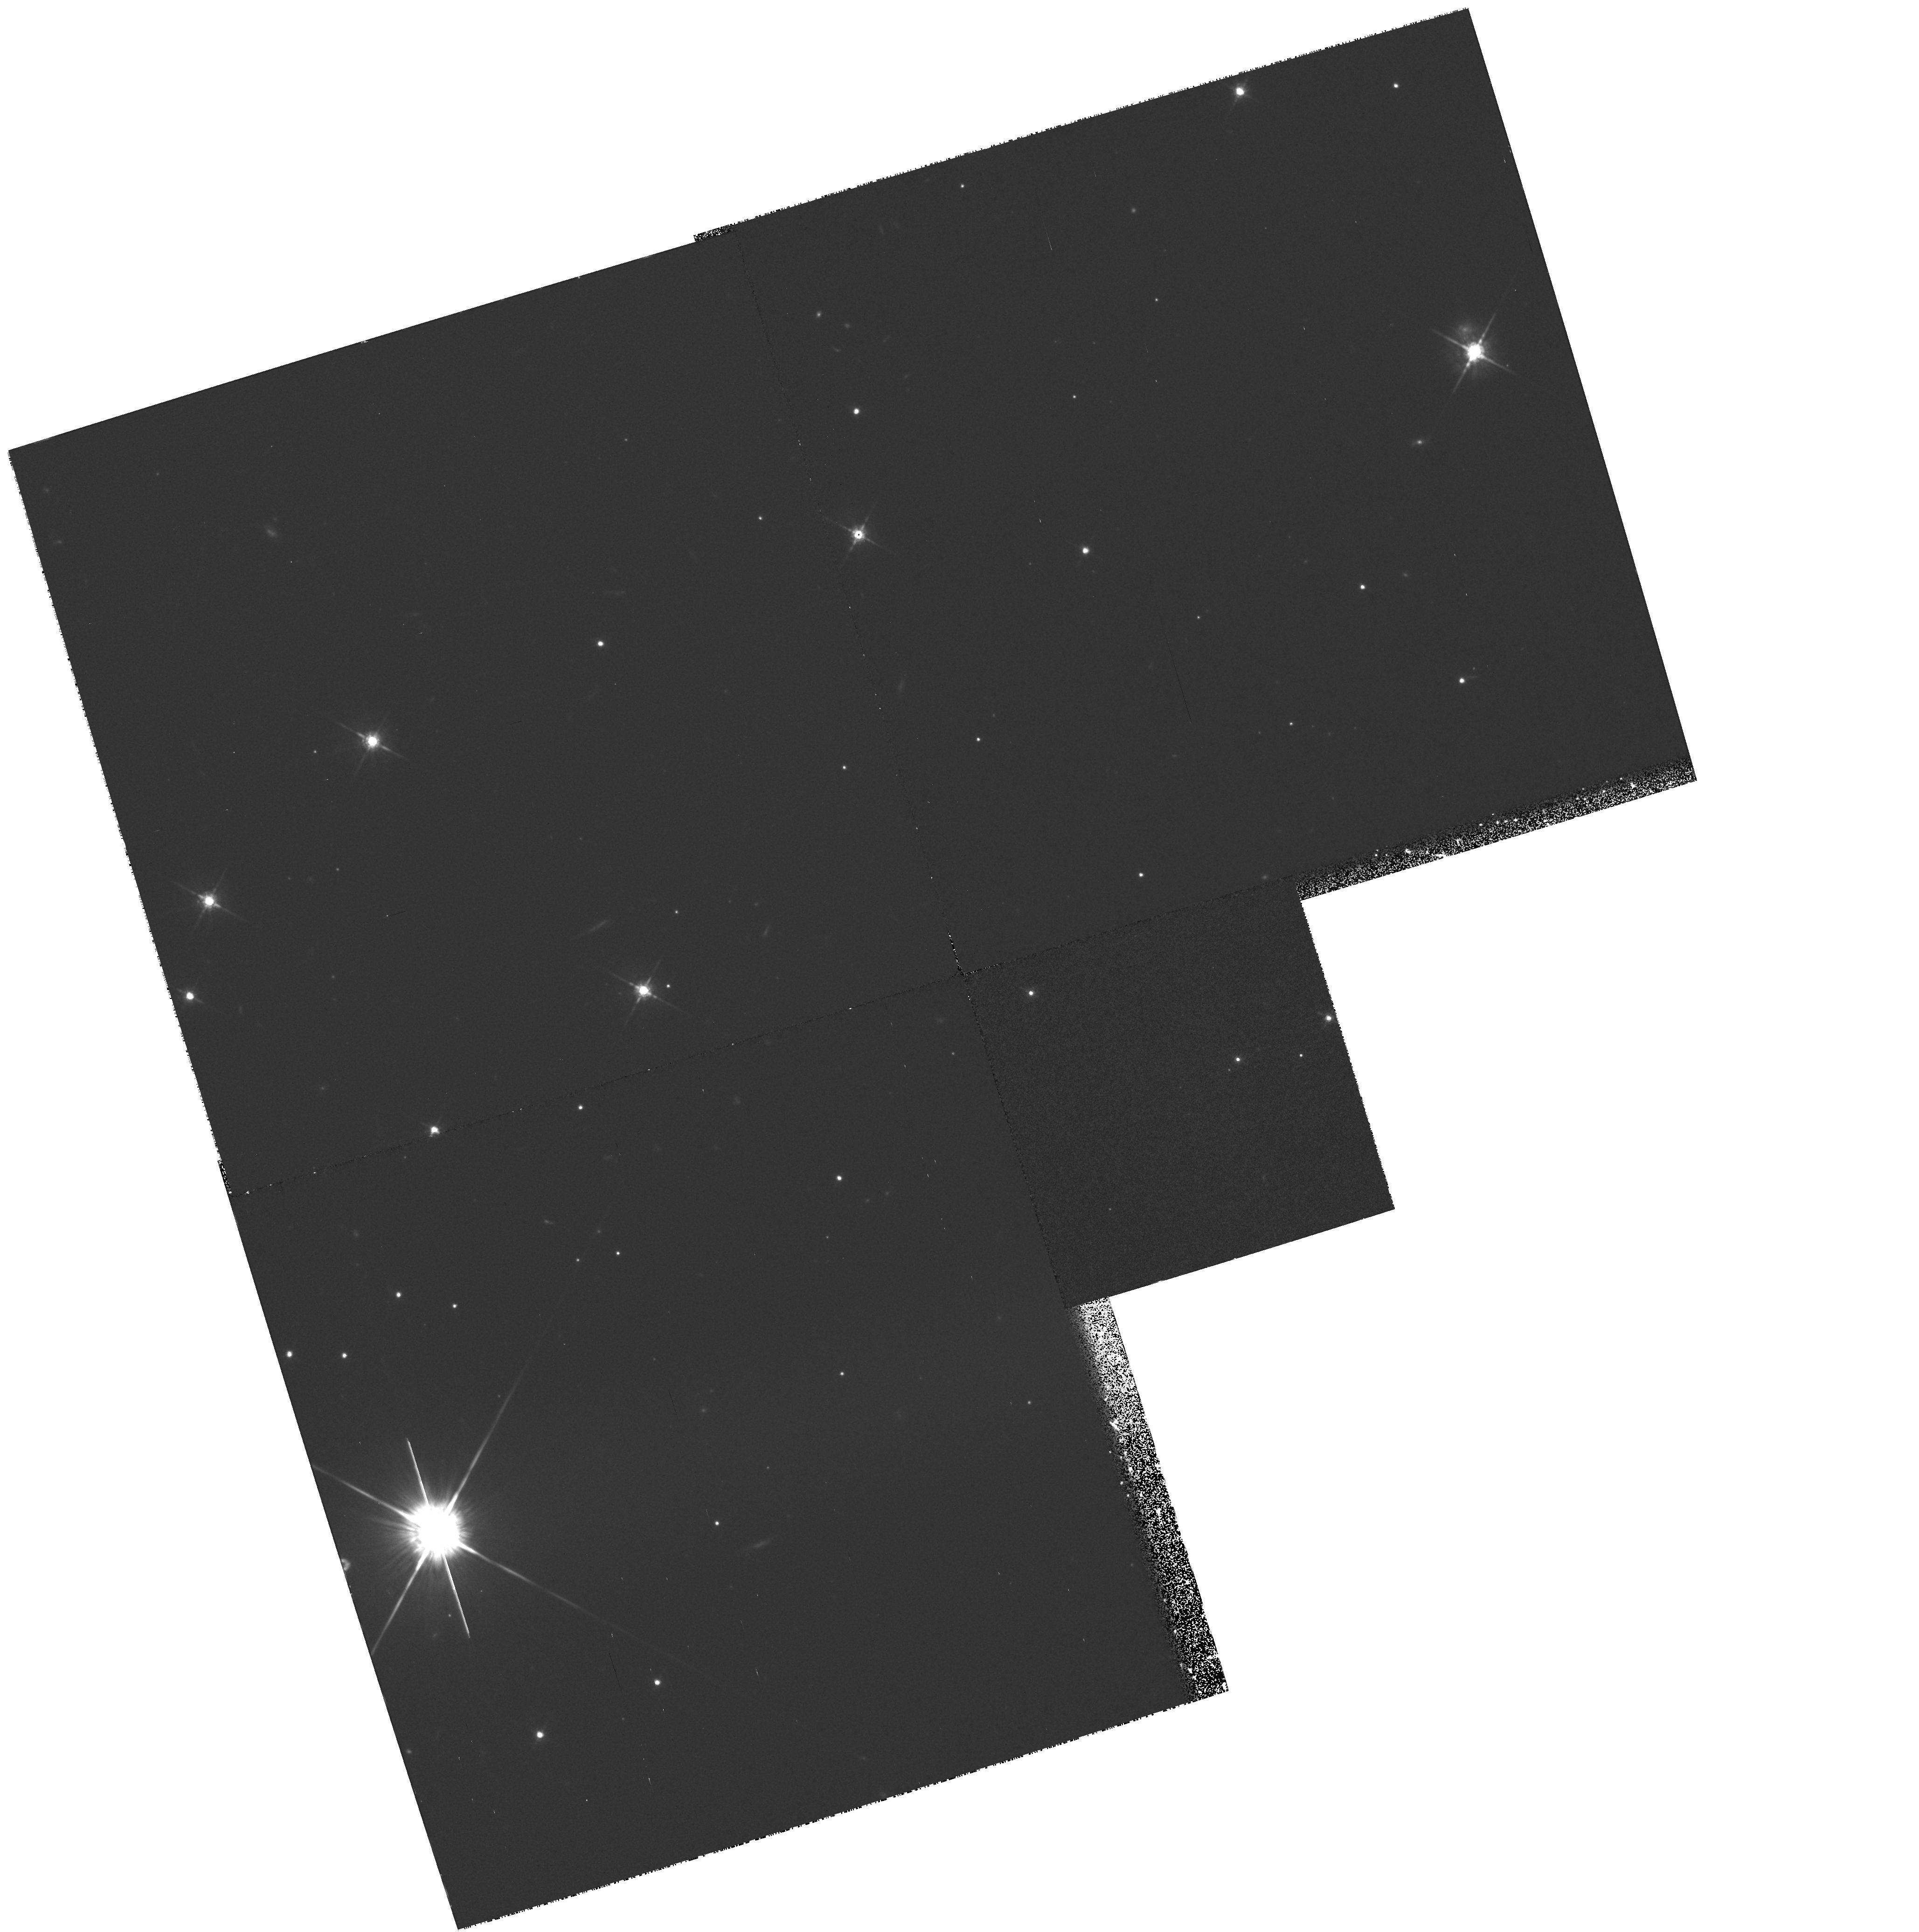
Target: PSRJ2051-0827. Instrument: WFPC2/PC. Filter: F675W. Exposure: 35 min. Observation ID: hst_6836_07_wfpc2_pc_f675w_u42407

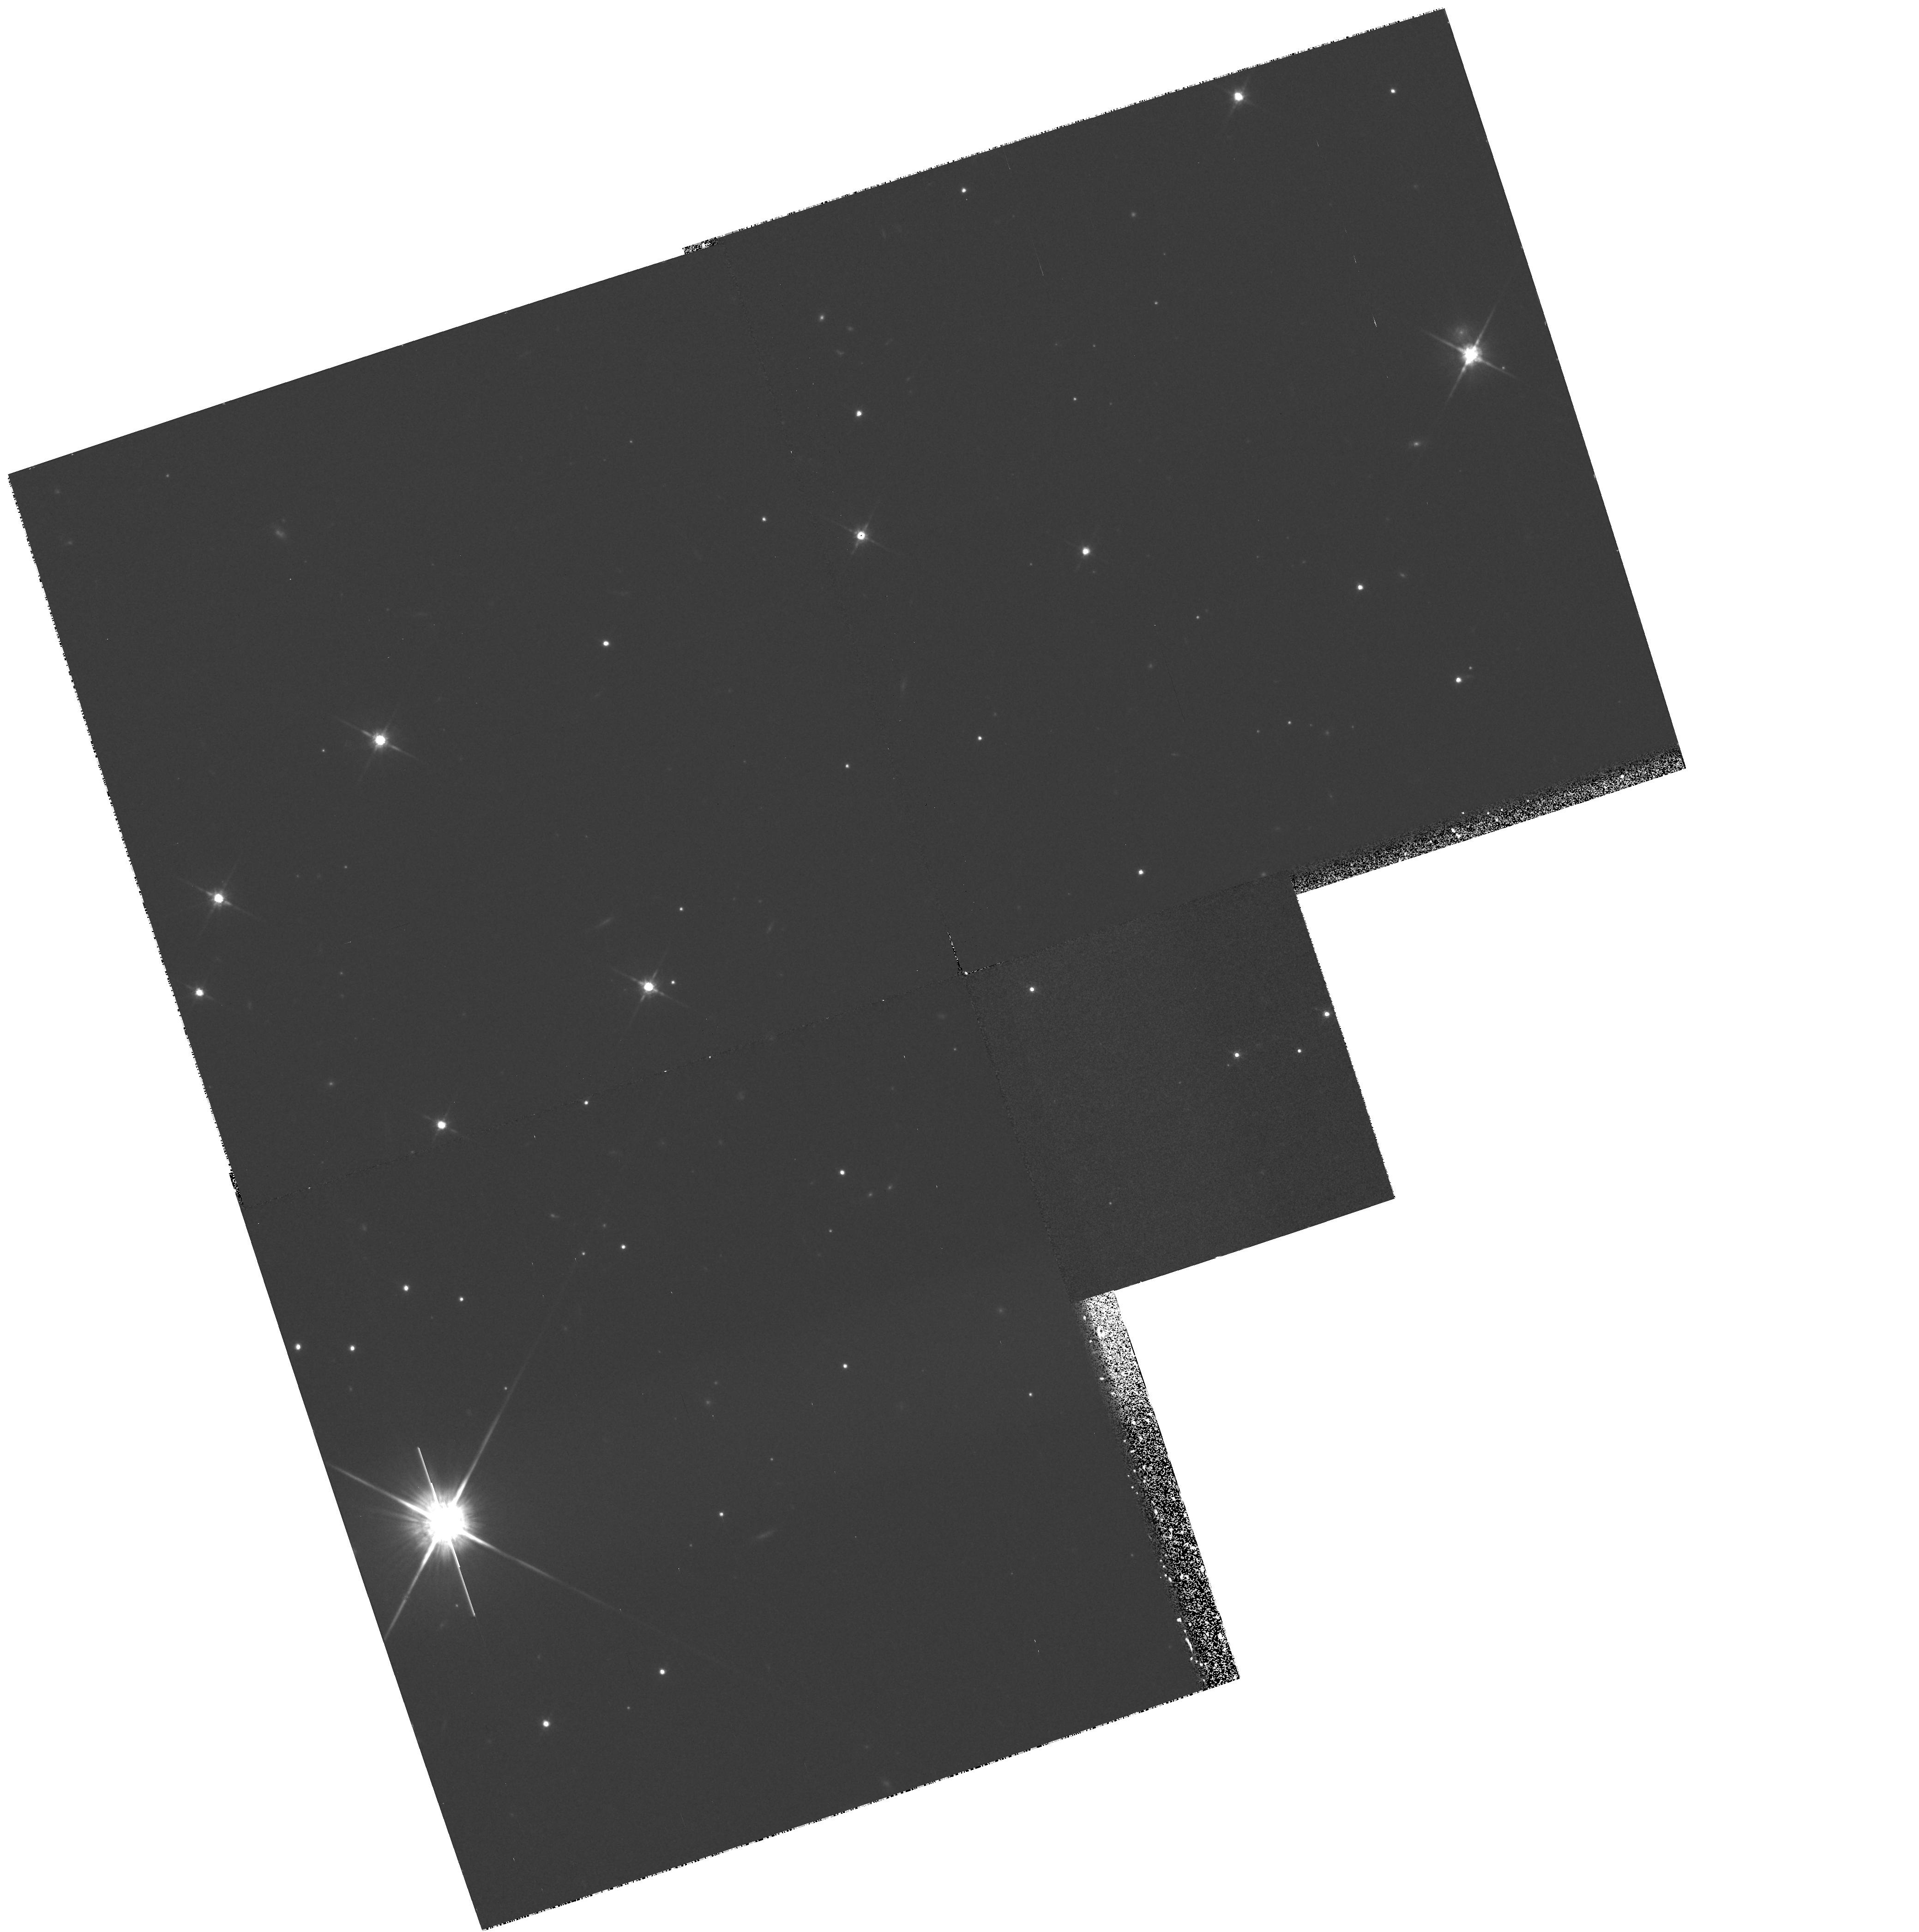
Target: PSRJ2051-0827. Instrument: WFPC2/PC. Filter: F814W. Exposure: 35 min. Observation ID: hst_6836_02_wfpc2_pc_f814w_u42402

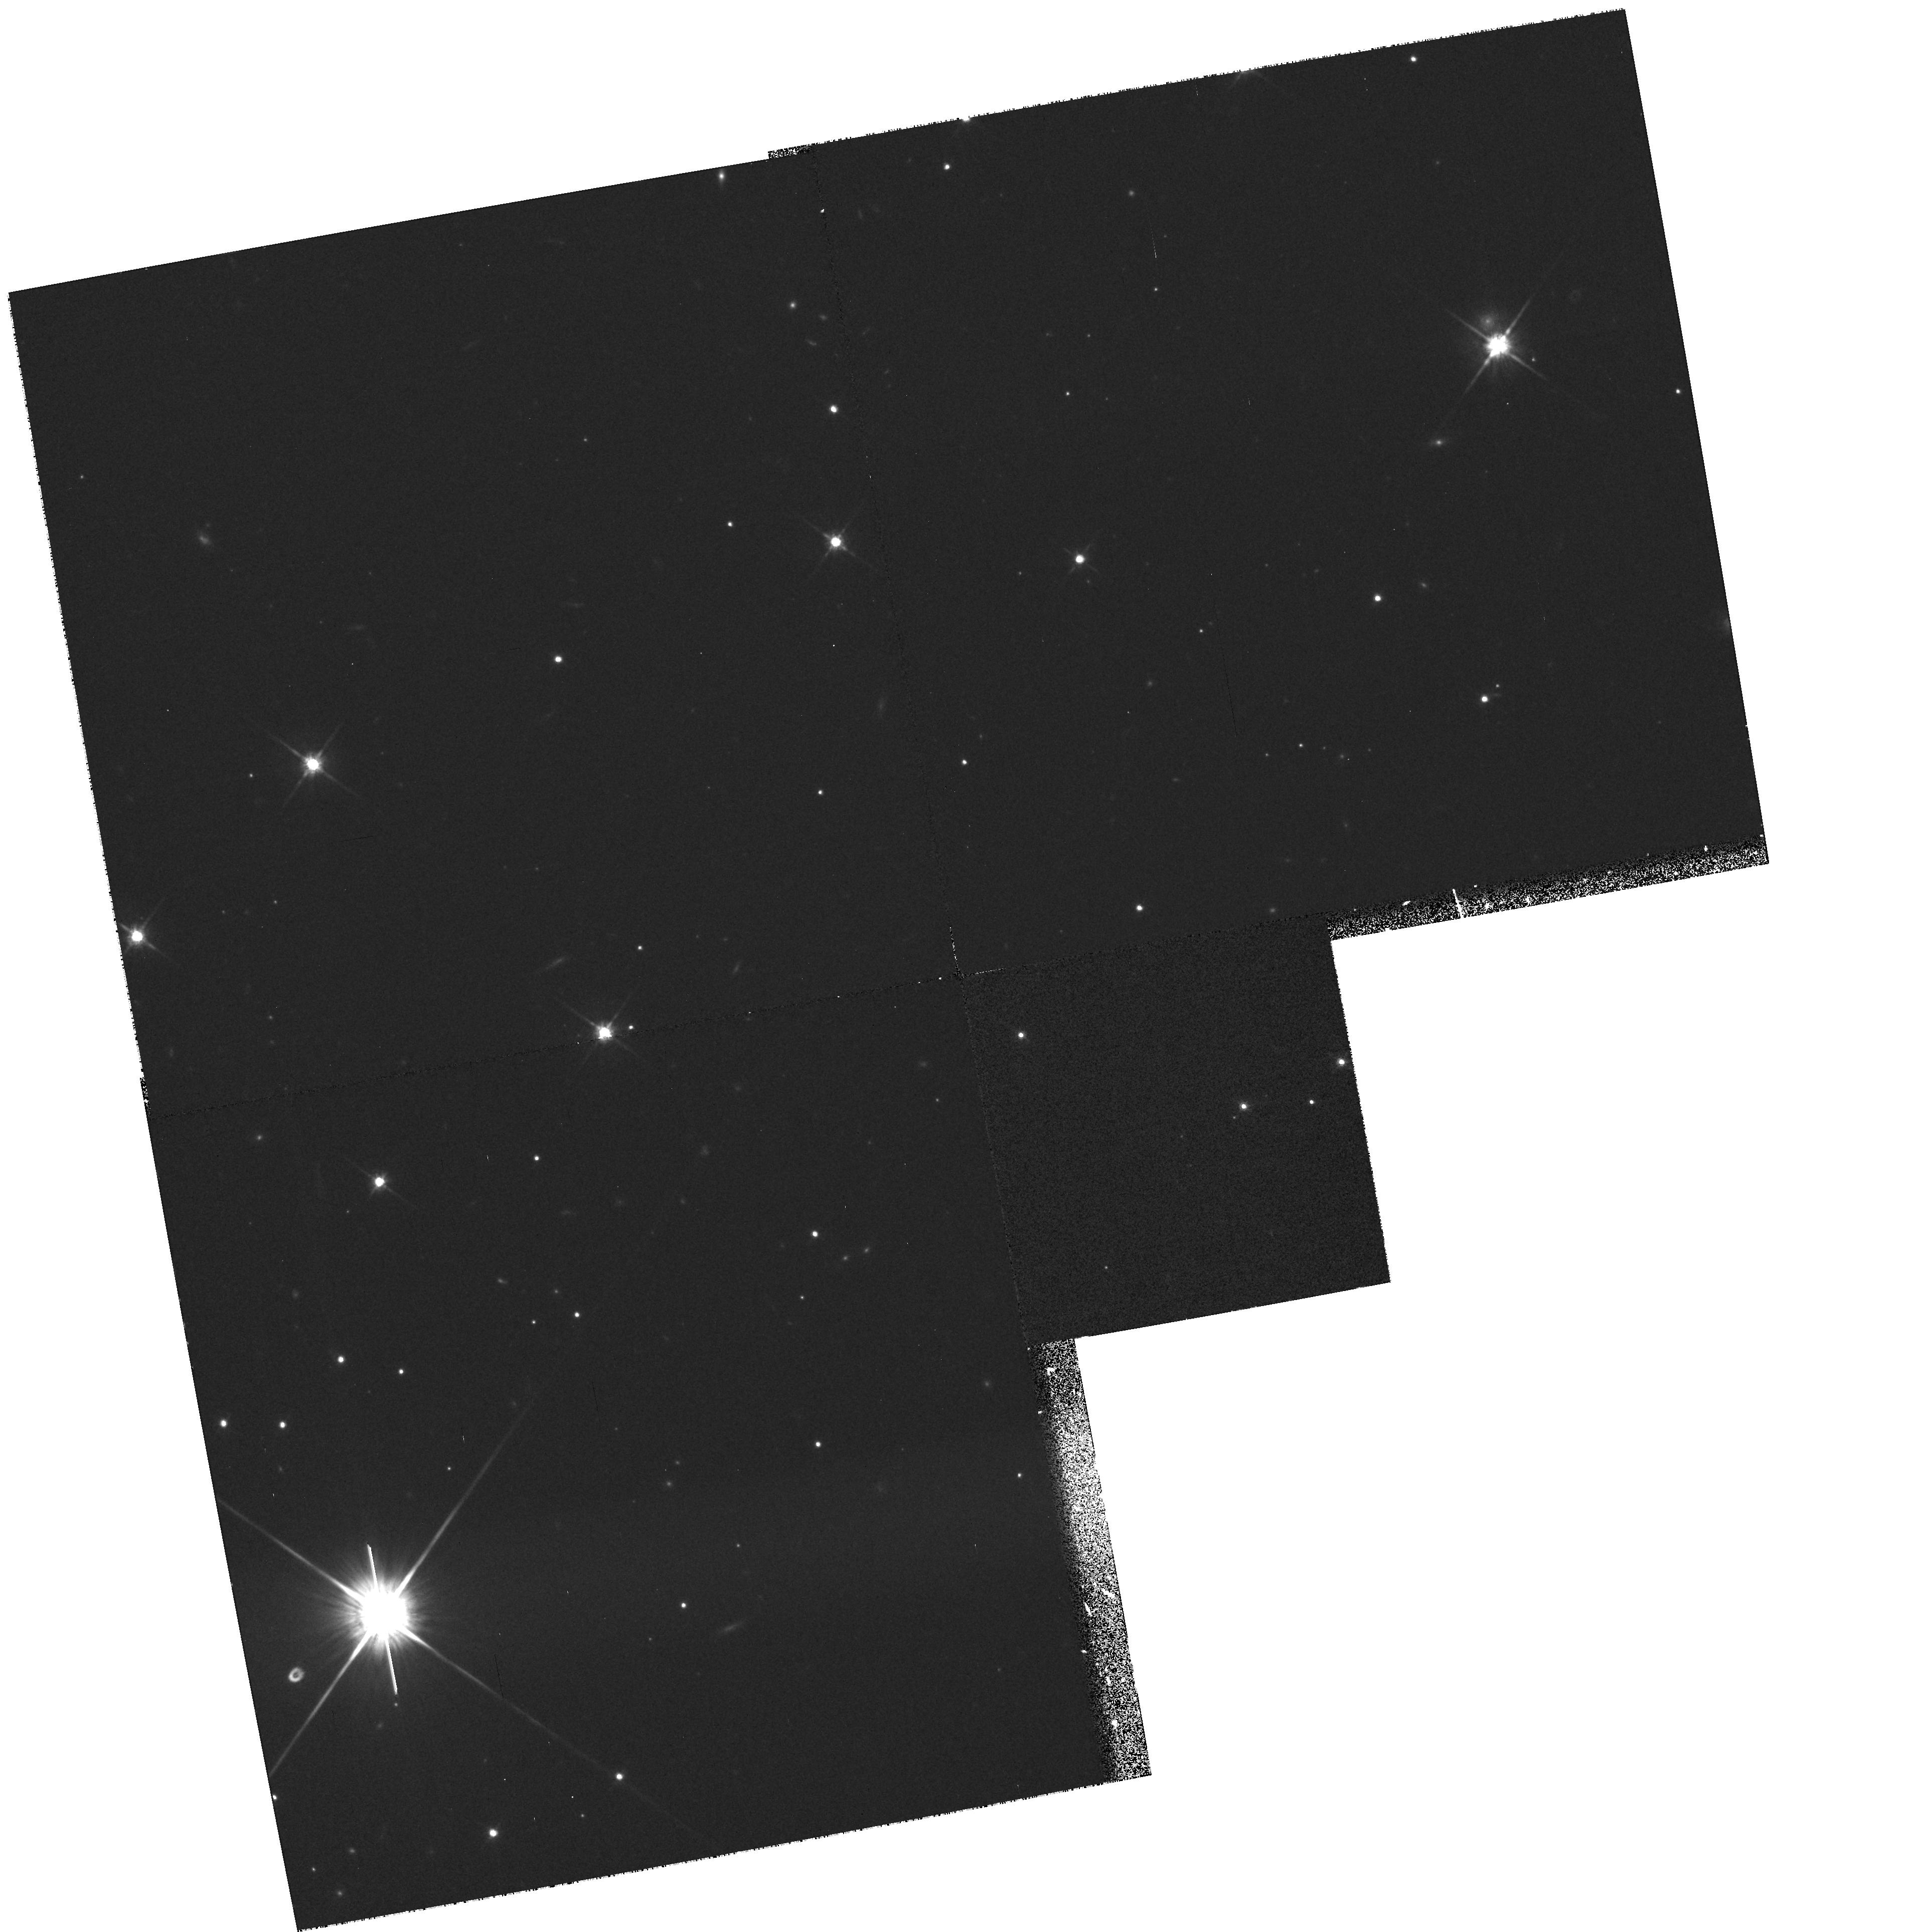
Target: PSRJ2051-0827. Instrument: WFPC2/PC. Filter: F814W. Exposure: 35 min. Observation ID: hst_6836_04_wfpc2_pc_f814w_u42404

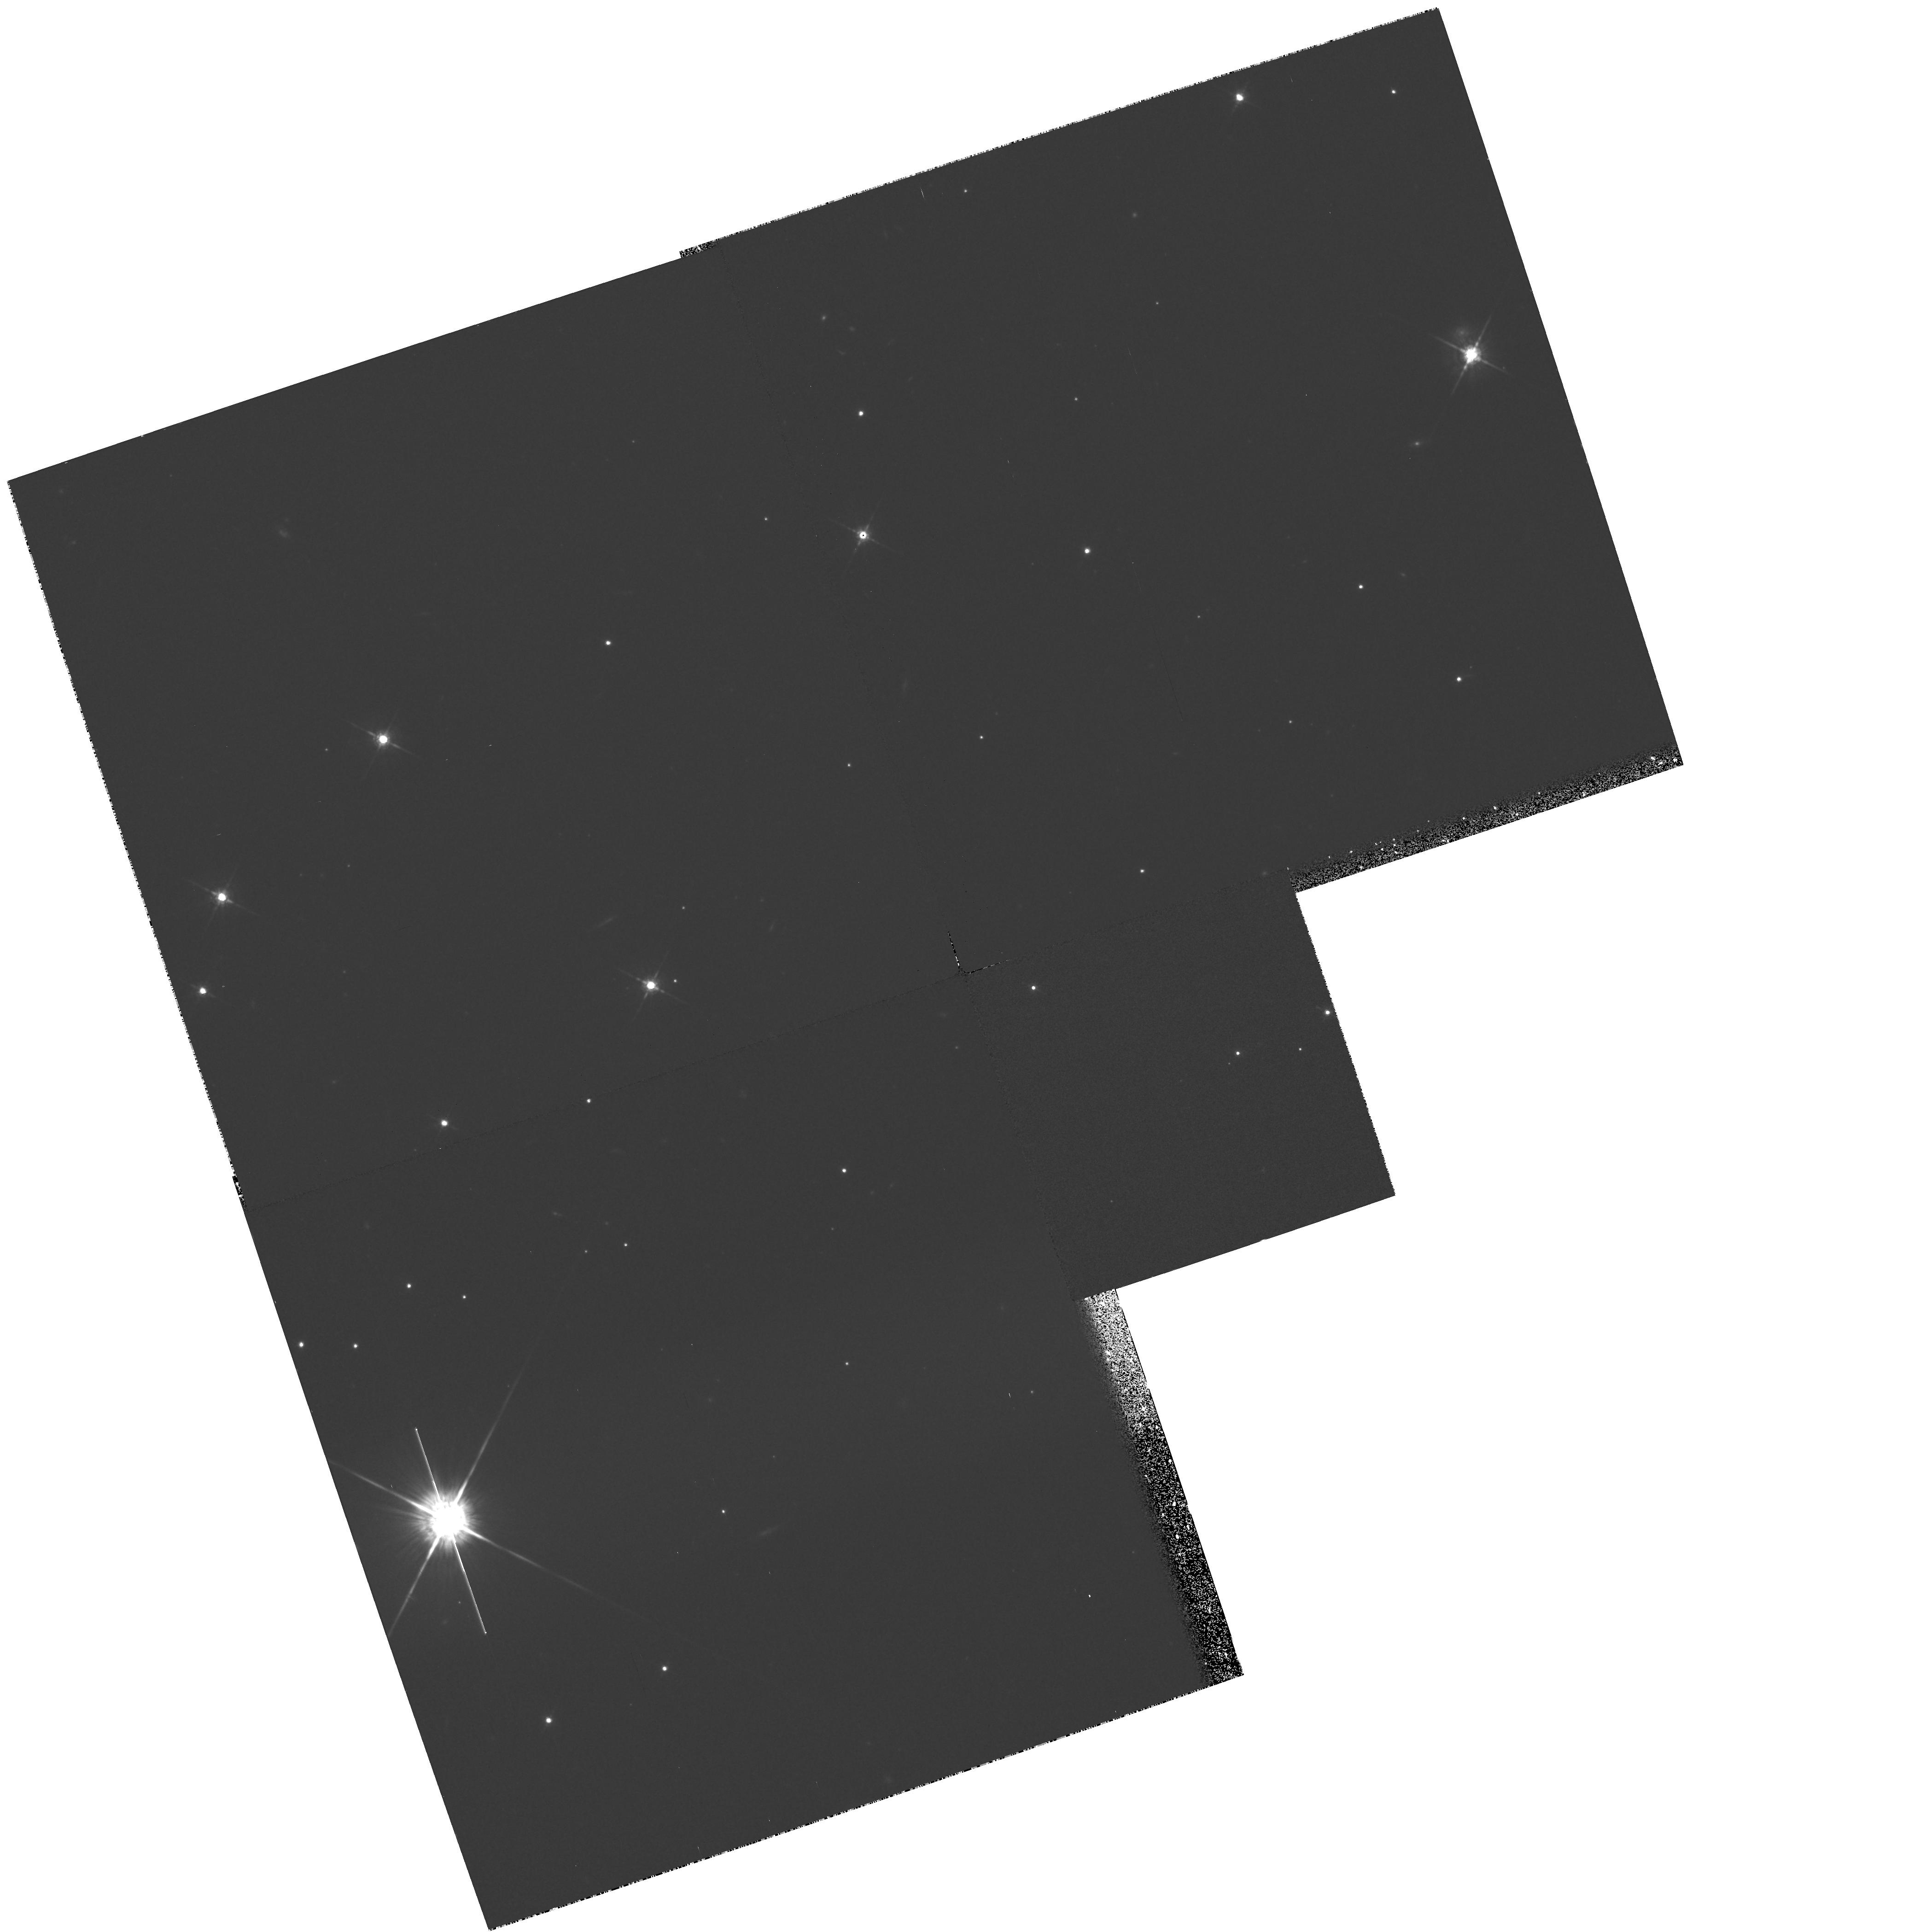
Target: PSRJ2051-0827. Instrument: WFPC2/PC. Filter: F675W. Exposure: 35 min. Observation ID: hst_6836_01_wfpc2_pc_f675w_u42401

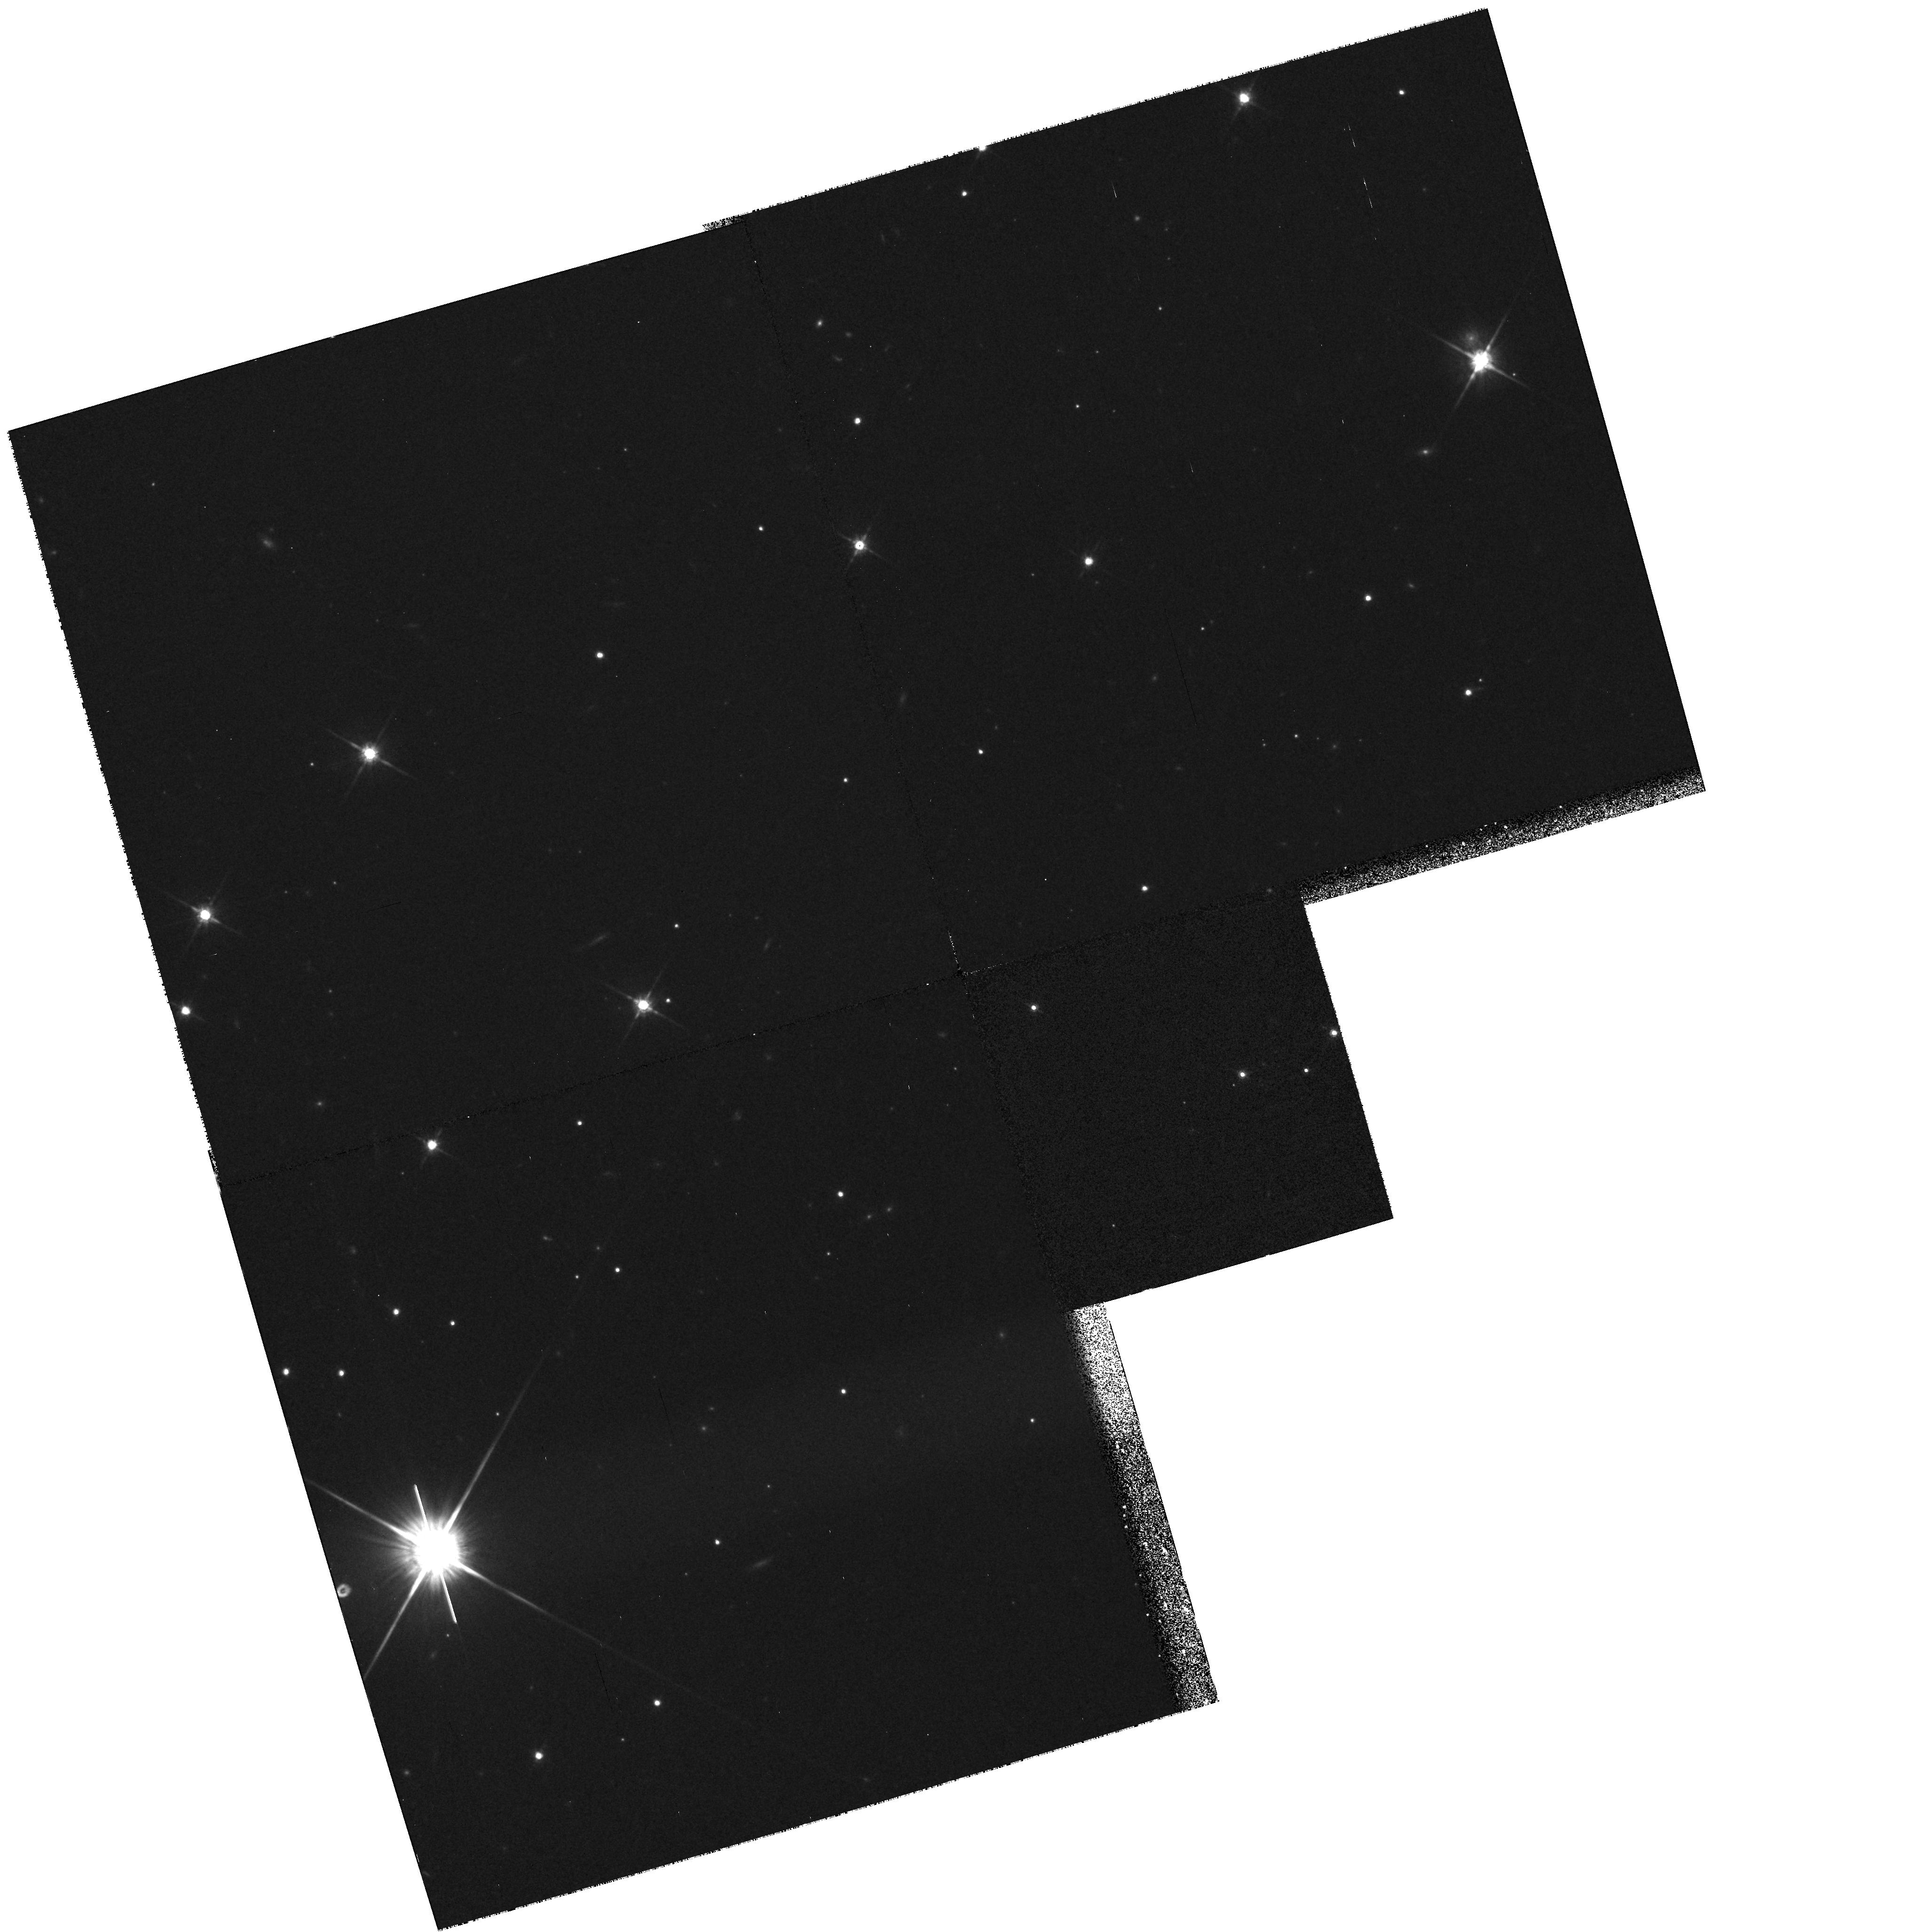
Target: PSRJ2051-0827. Instrument: WFPC2/PC. Filter: F814W. Exposure: 35 min. Observation ID: hst_6836_06_wfpc2_pc_f814w_u42406

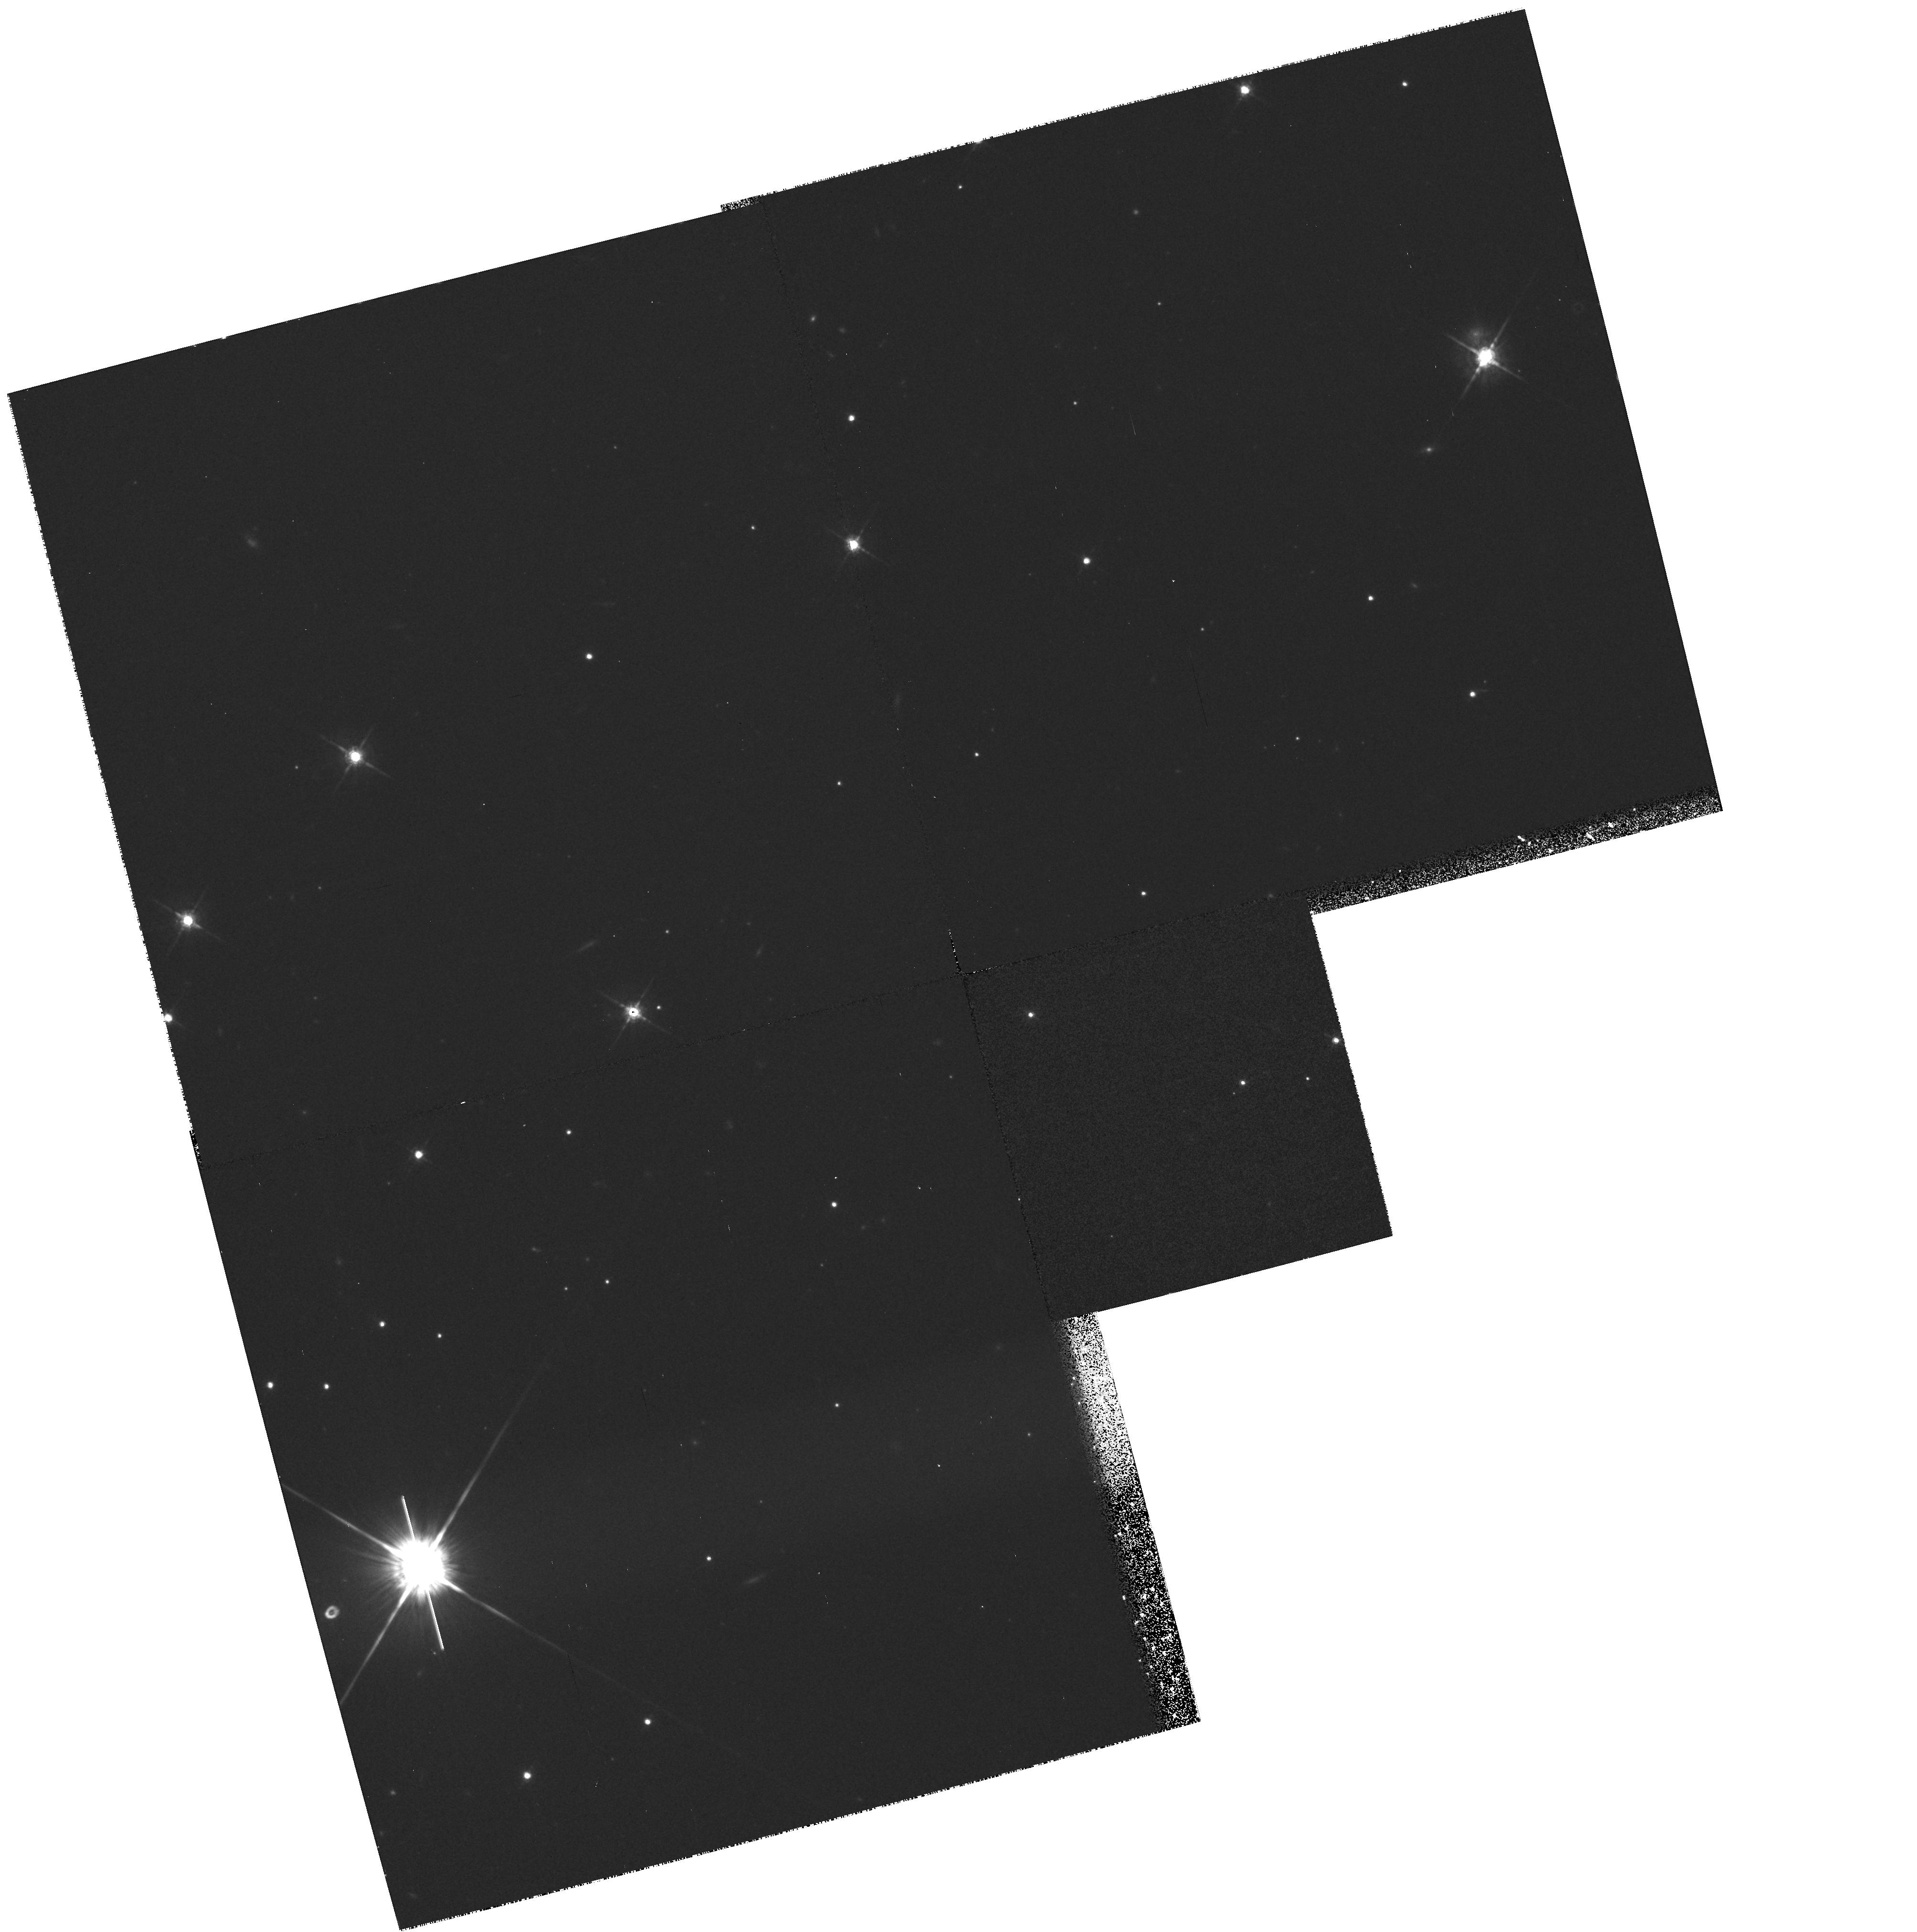
Target: PSRJ2051-0827. Instrument: WFPC2/PC. Filter: F675W. Exposure: 35 min. Observation ID: hst_6836_03_wfpc2_pc_f675w_u42403

Light Curve of an Eclipsing Millisecond Pulsar Companion (PI: Bell, Jon)

PSR J2051--0827 is an exciting new millisecond pulsar which is in a 2.38 hour circular orbit about a 0.03 solar mass companion which eclipses the pulsed radiation from the pulsar for 20 minutes each orbit. The companion is only the second eclipsing millisecond pulsar companion identified optically. It provides an excellent opportunity to test the evolutionary scenarios implied for eclipsing and solitary millisecond pulsar systems. An accurate measurement of the magnitude and colour temperature of the companion as it passes through minimum light will allow us to distinguish whether the companion is tidally powered, or bloated due to impinging radiation, or has a radius which is consistent with a low mass white dwarf. The nature and radius of the companion are vital discriminants in determining the source of the eclipsing material and whether the companion will eventually be ablated. The companion may also be the coldest object known providing a unique opportunity to study the emergent spectrum with a combined HST optical and ground based infrared program.